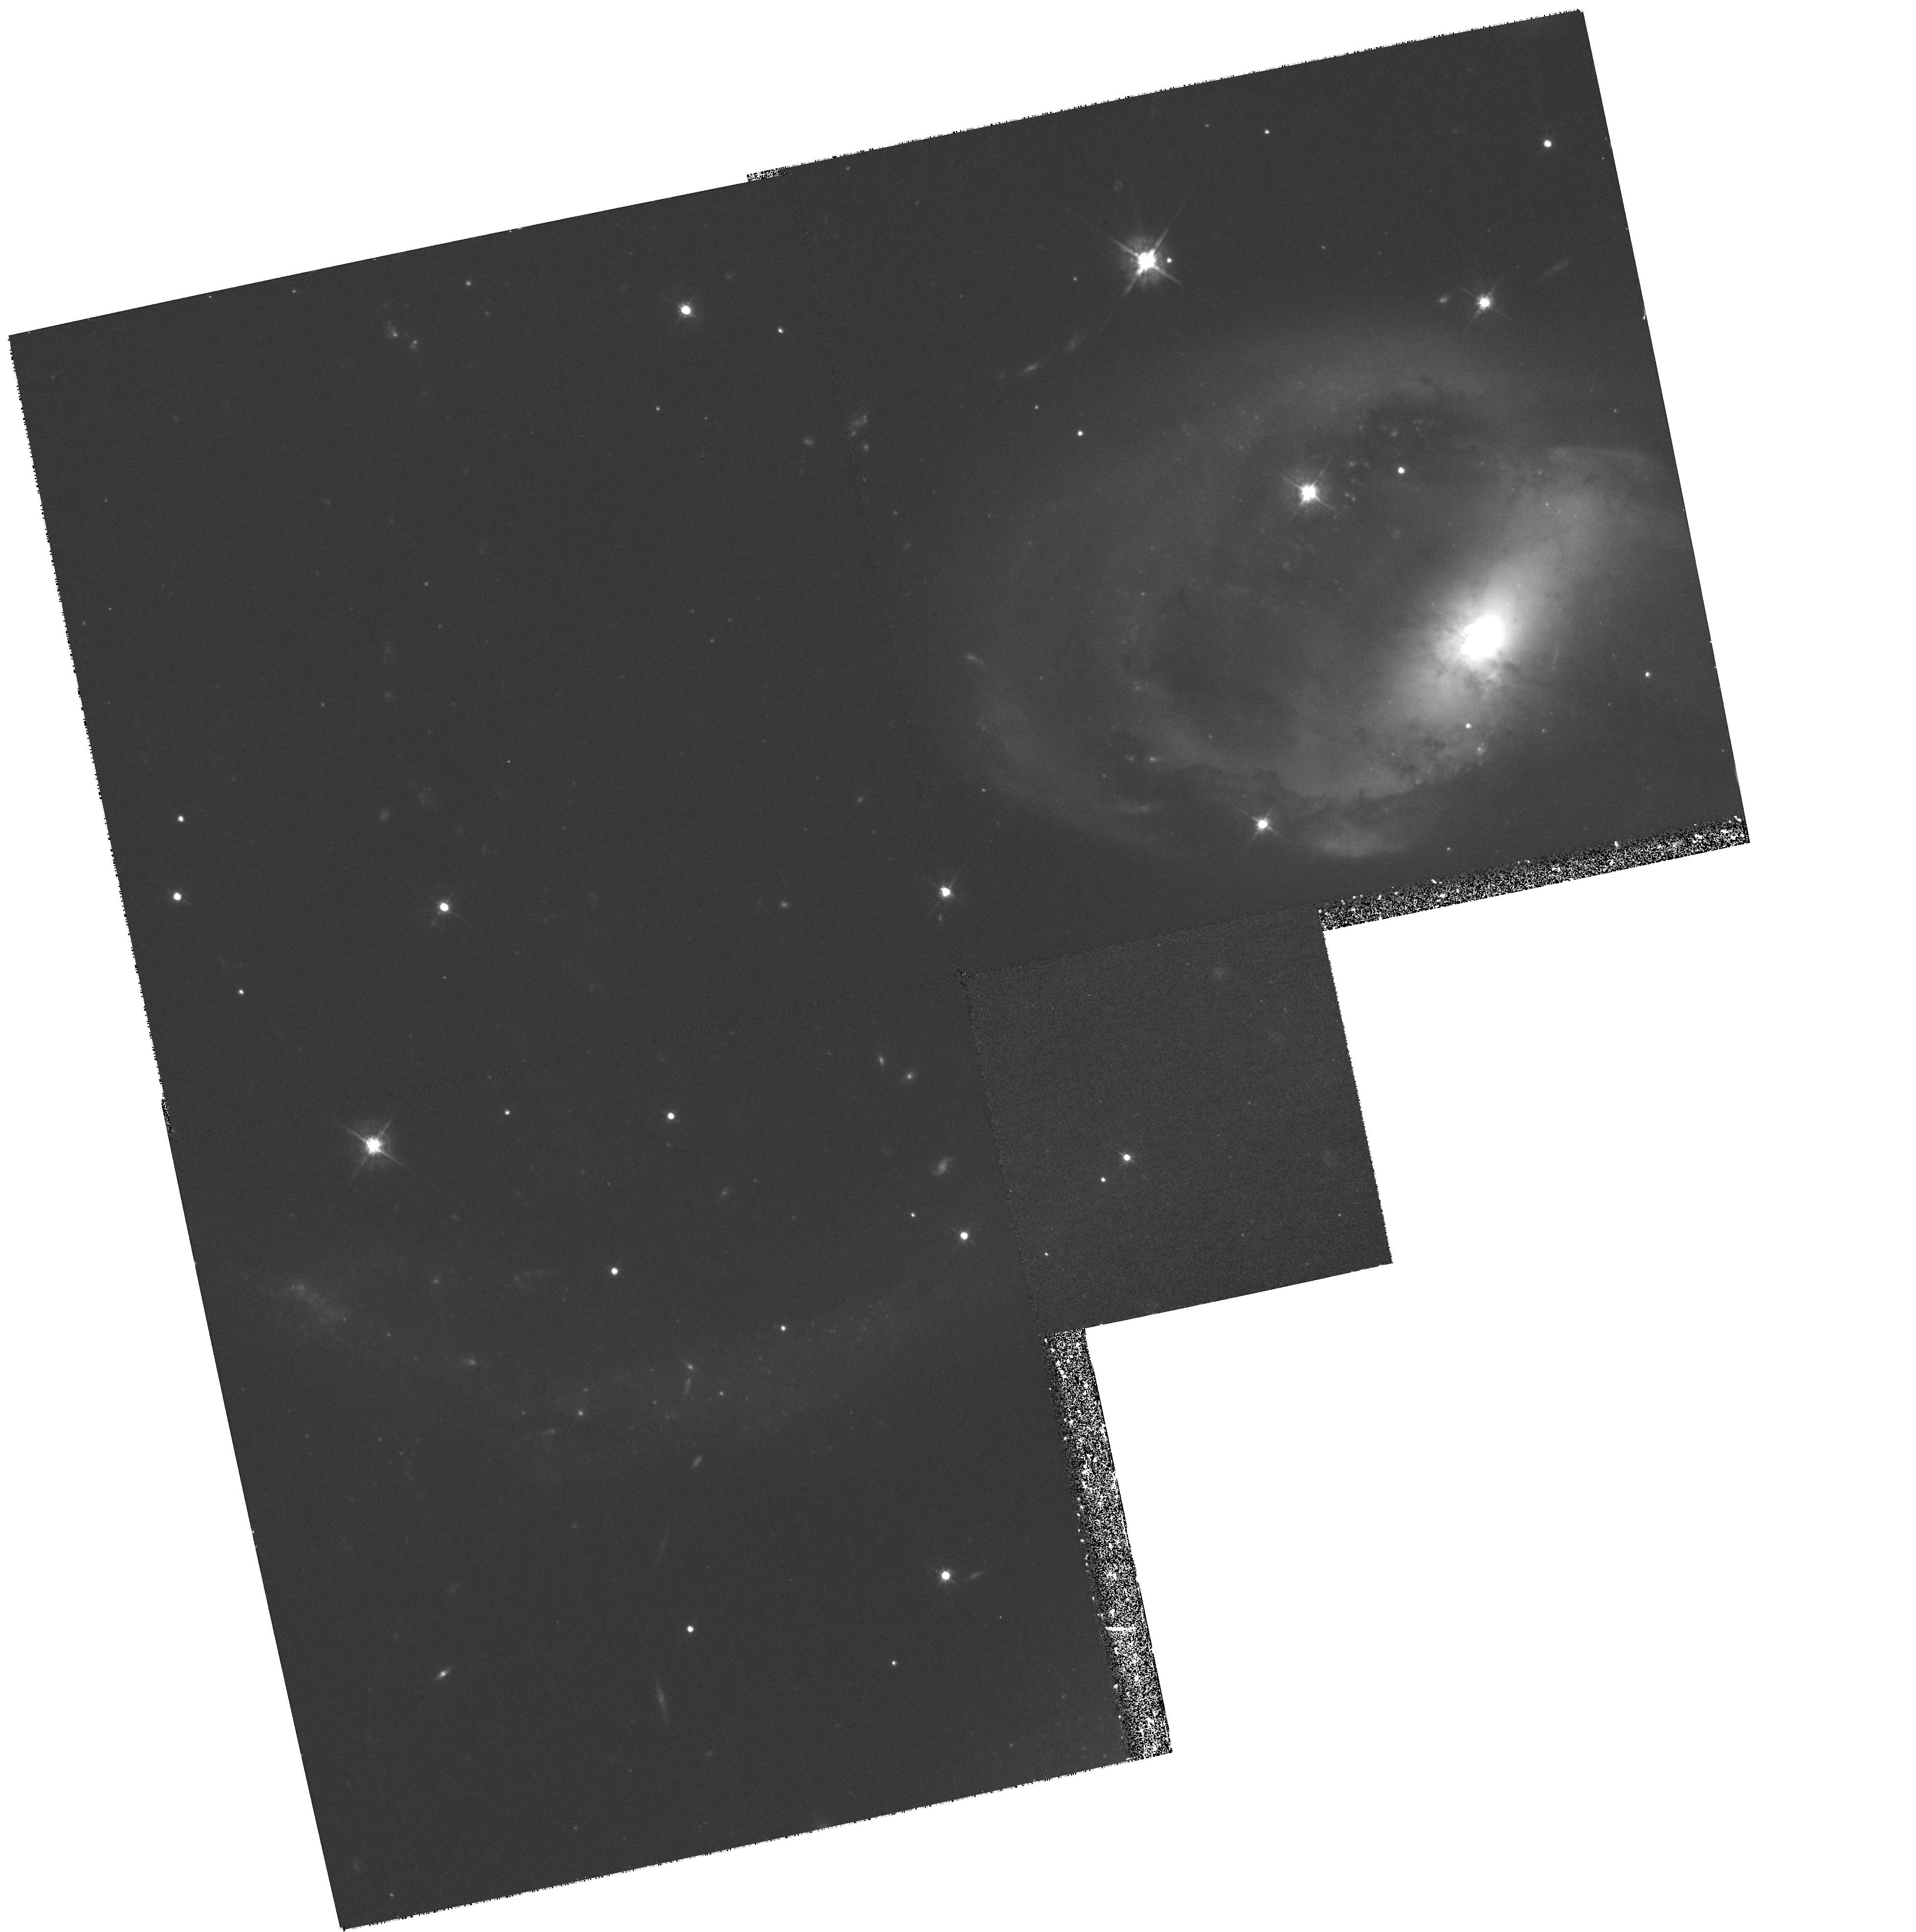
Target: NGC7319
Instrument: WFPC2/PC
Filter: F569W
Exposure: 53 min
Observation ID: hst_6596_01_wfpc2_pc_f569w_u57l01

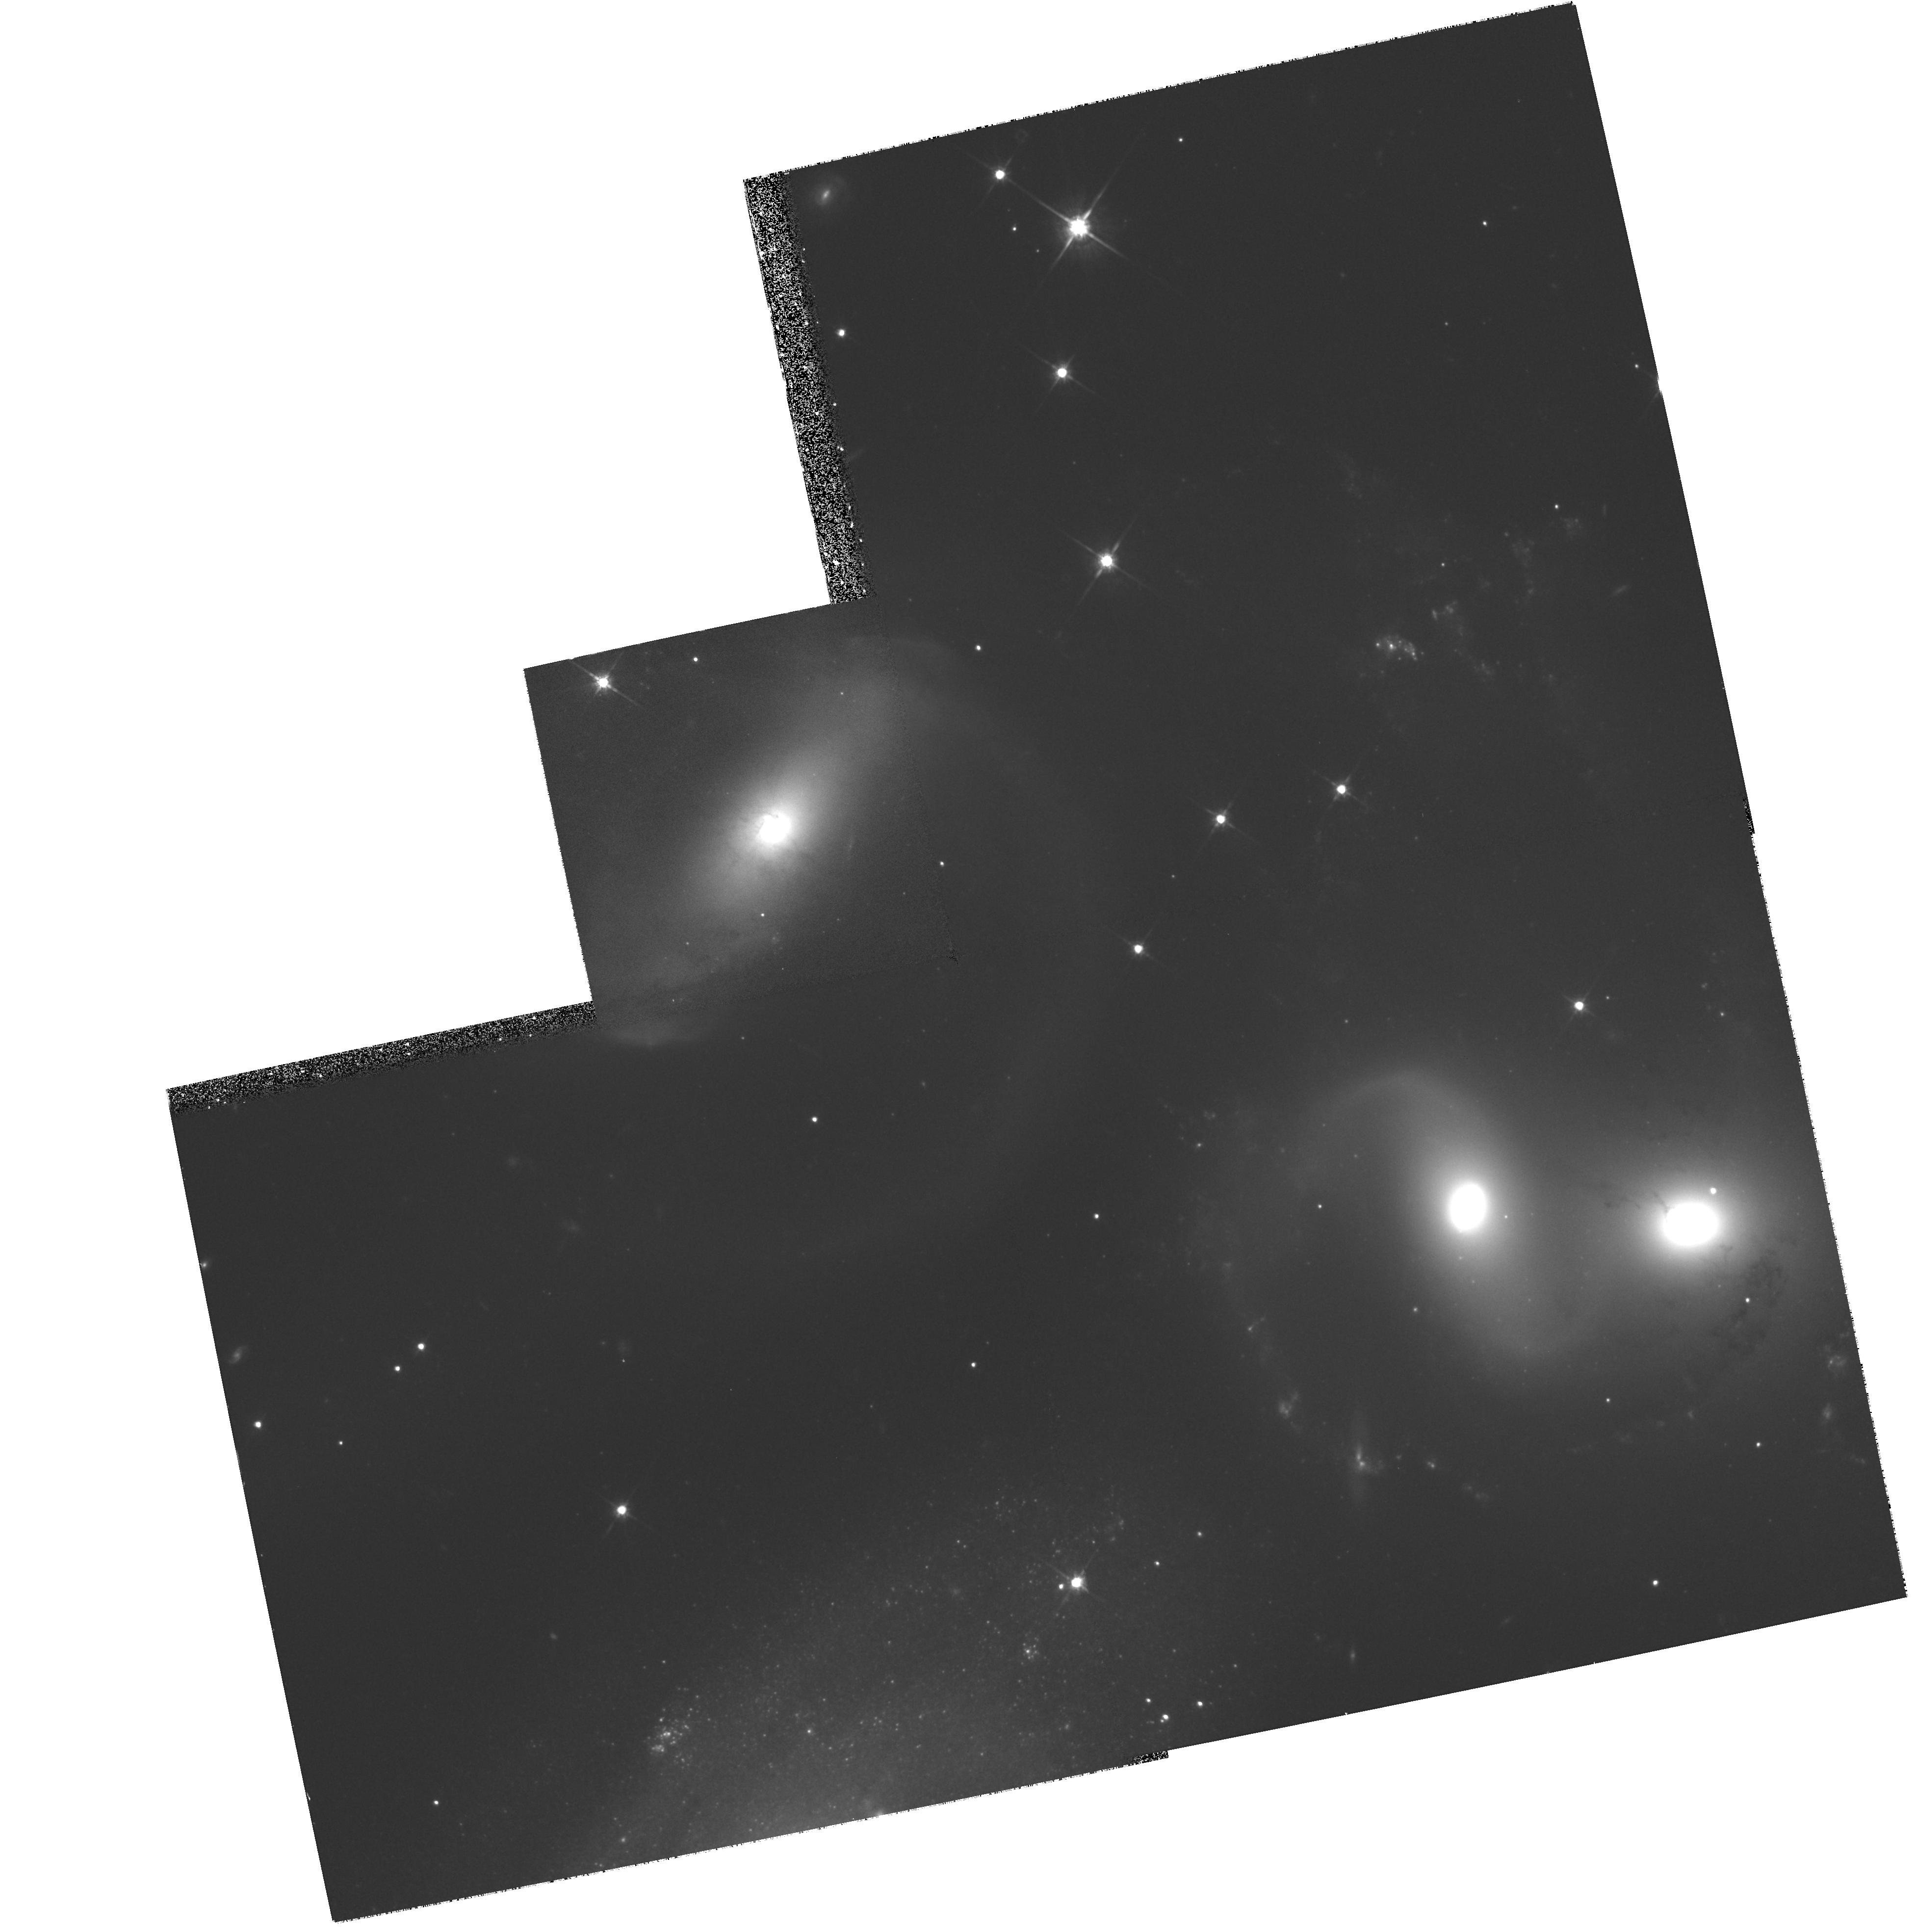
Target: NGC7318
Instrument: WFPC2/PC
Filter: F814W
Exposure: 33 min
Observation ID: hst_6596_02_wfpc2_pc_f814w_u57l02

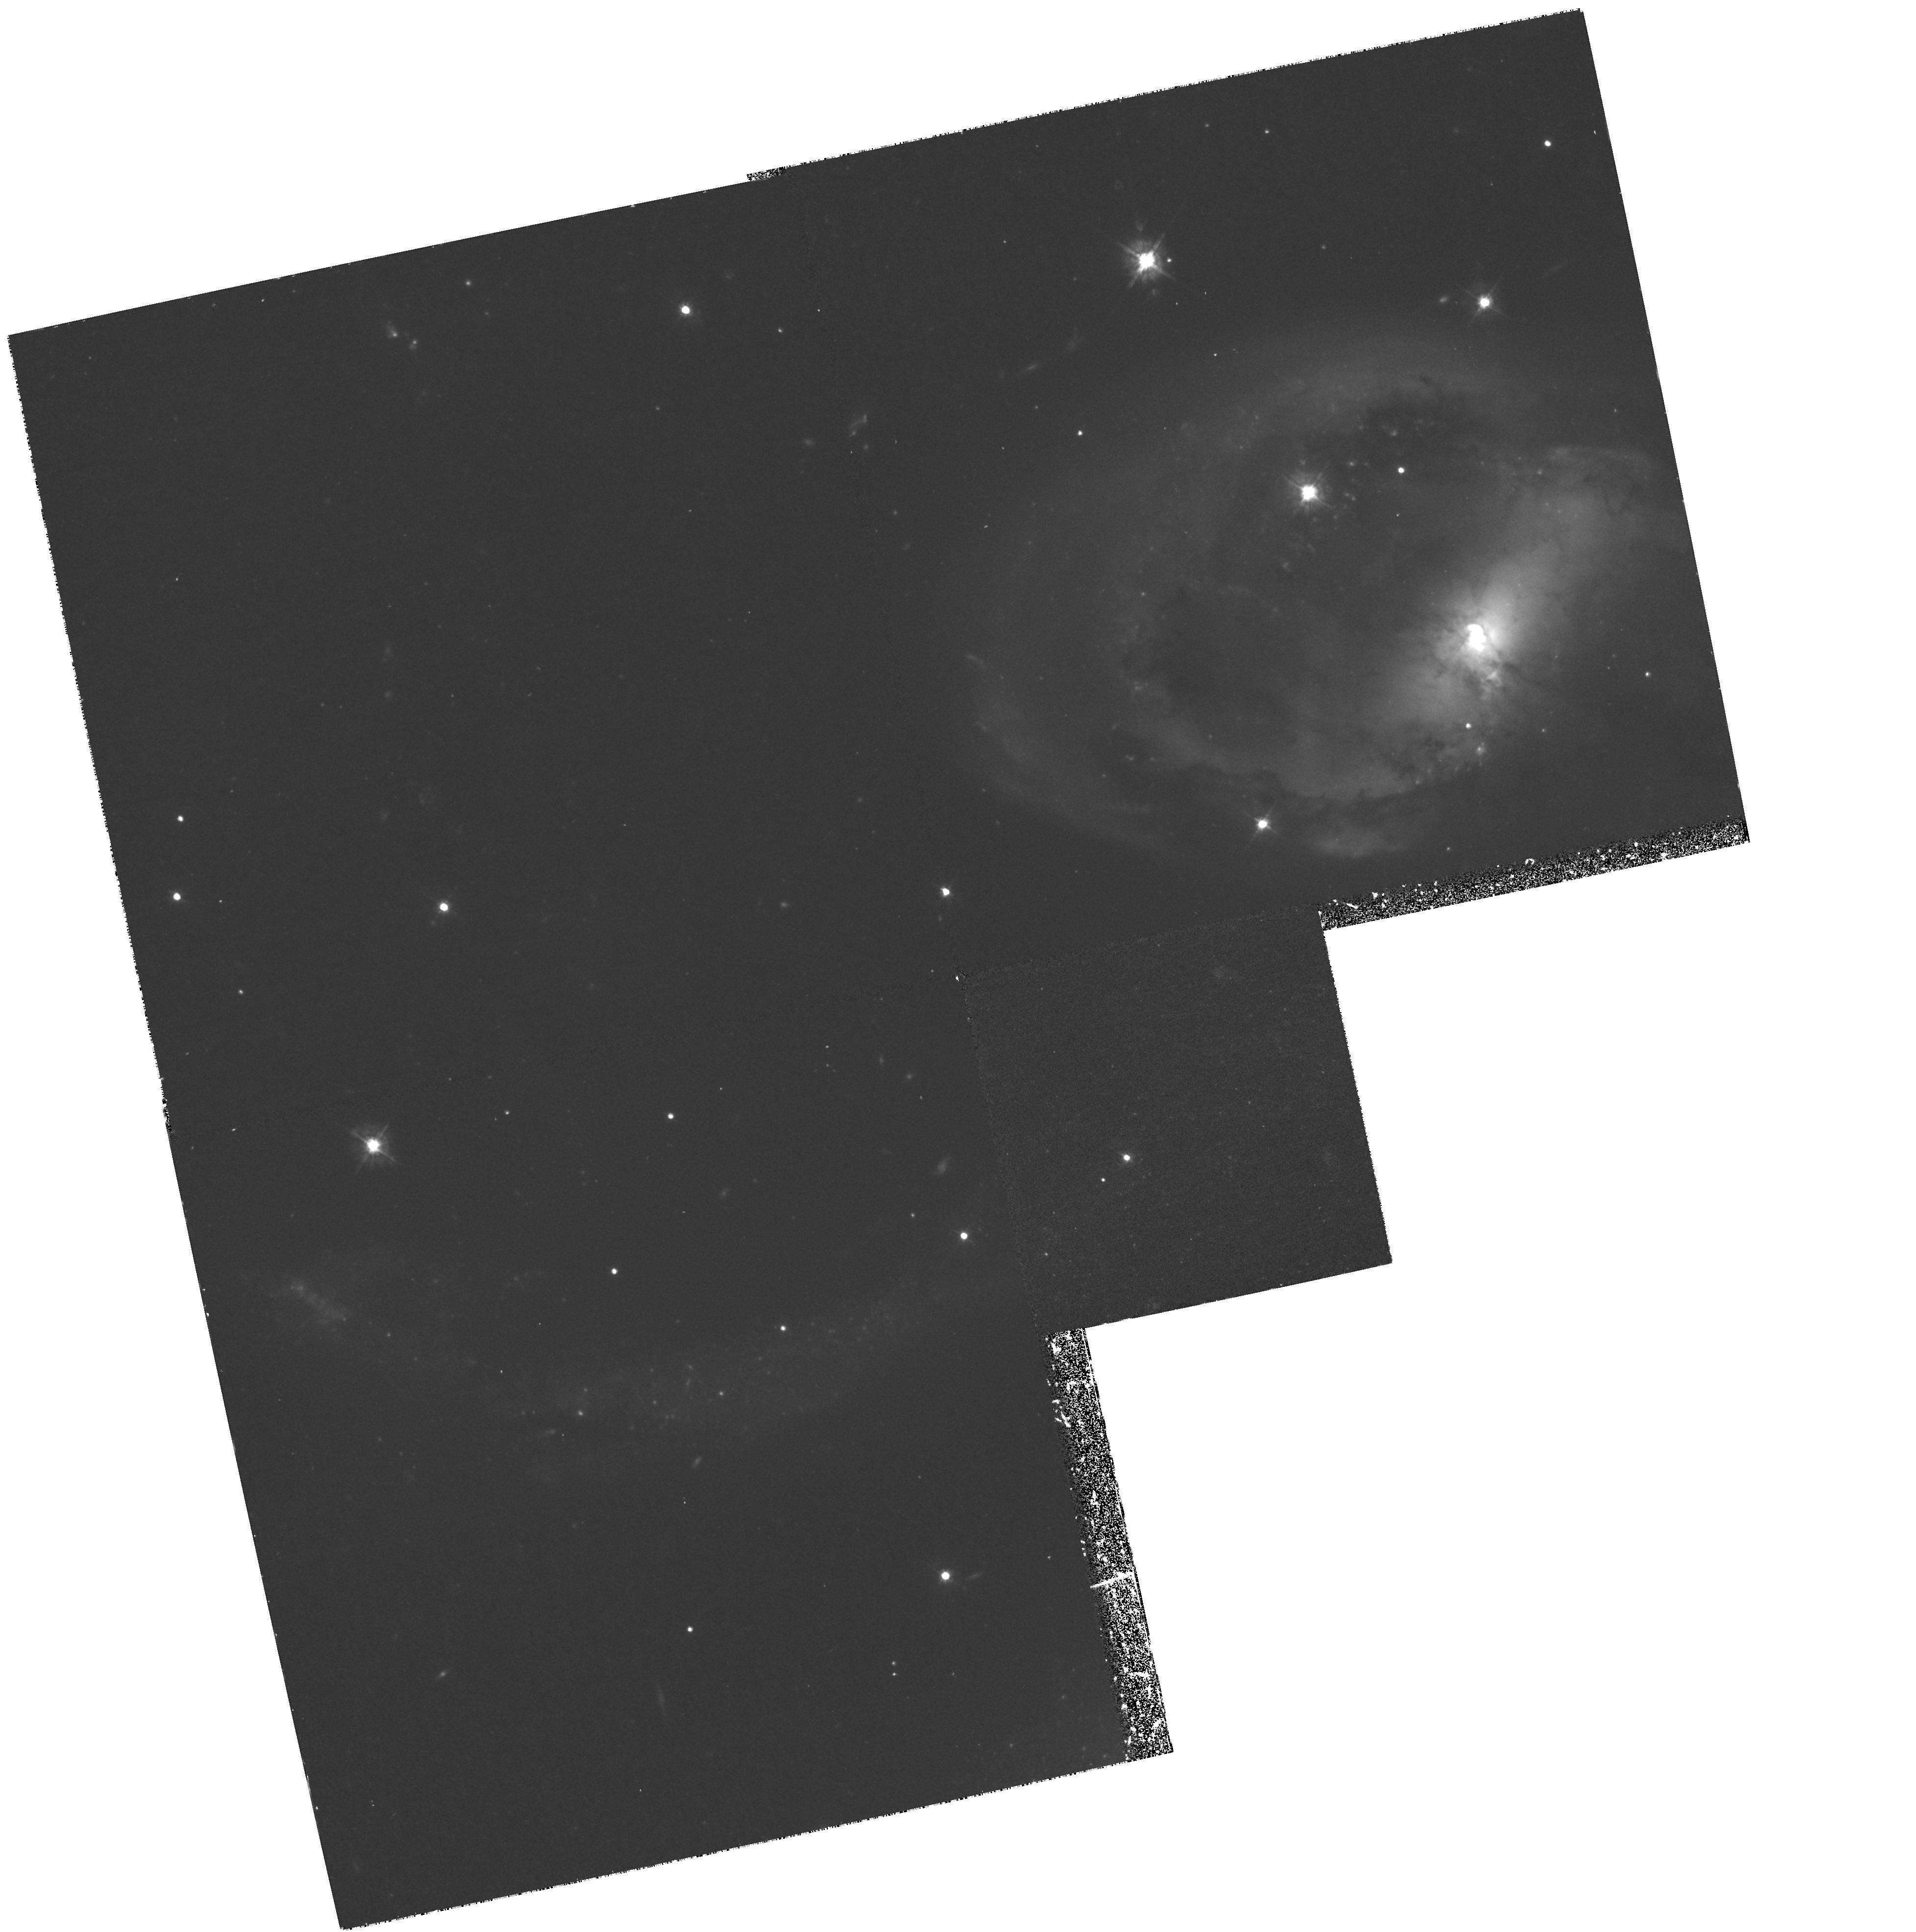
Target: NGC7319
Instrument: WFPC2/PC
Filter: F450W
Exposure: 1.9 h
Observation ID: hst_6596_01_wfpc2_pc_f450w_u57l01

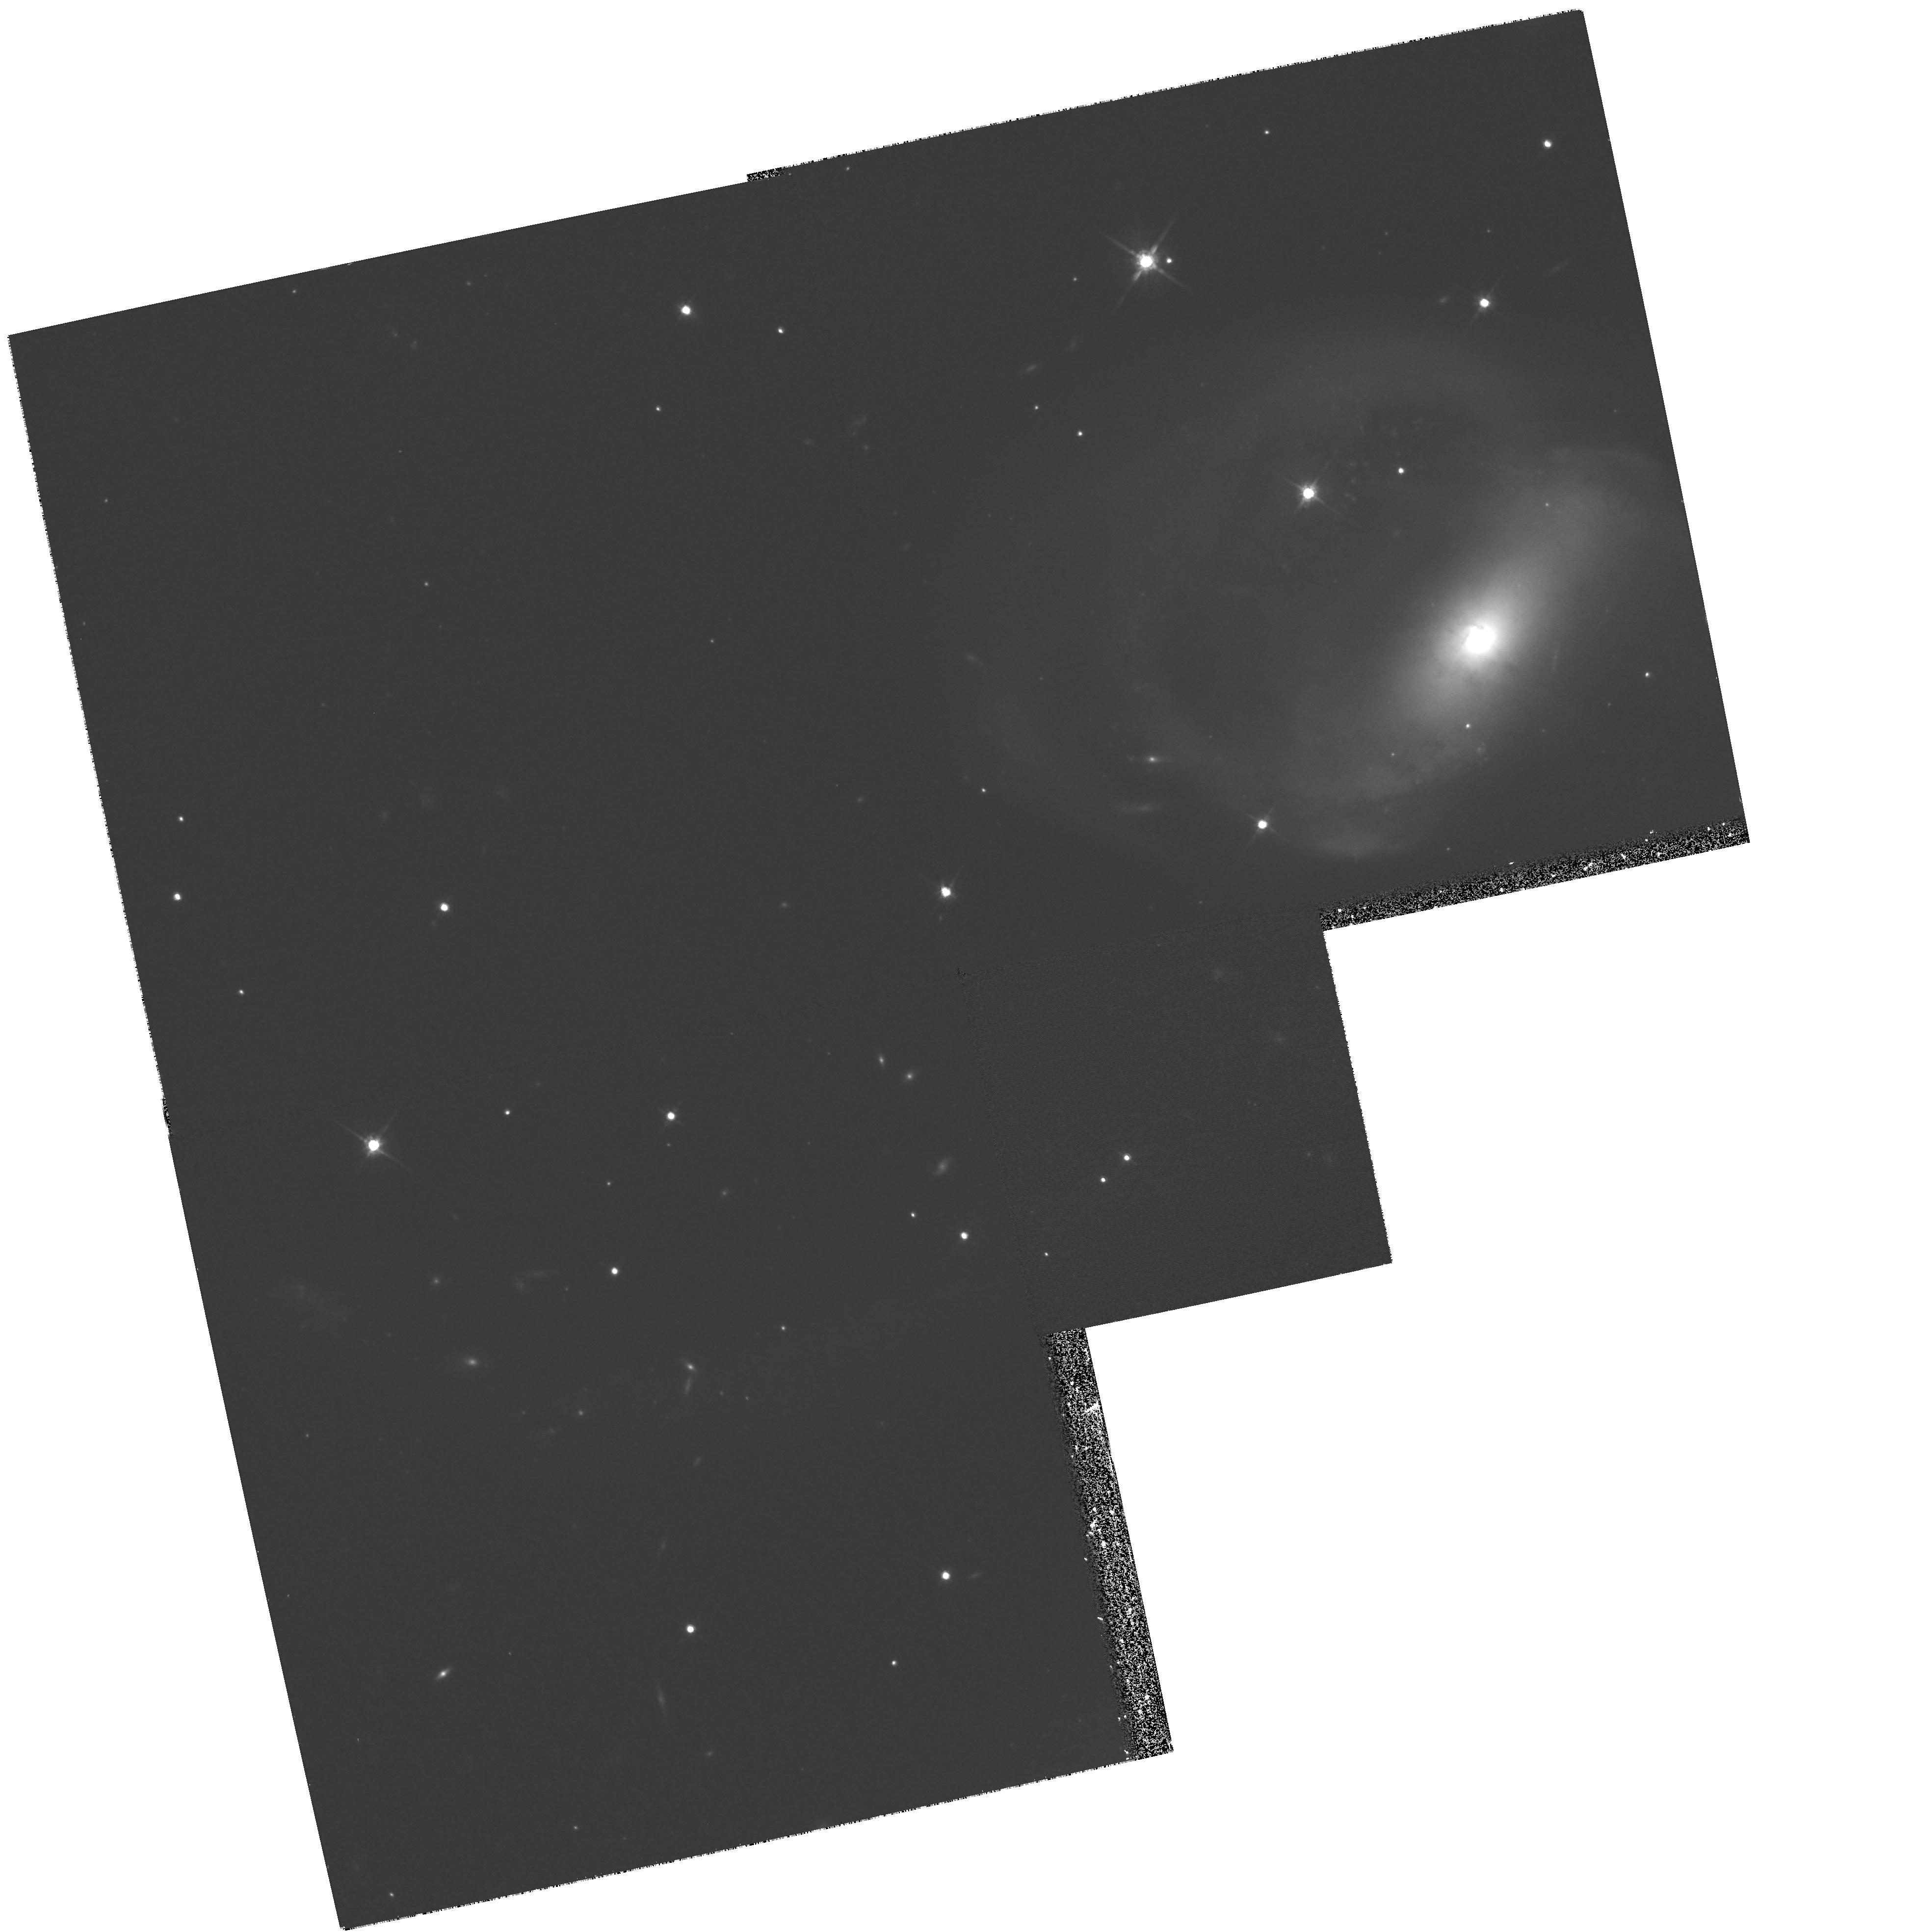
Target: NGC7319
Instrument: WFPC2/PC
Filter: F814W
Exposure: 33 min
Observation ID: hst_6596_01_wfpc2_pc_f814w_u57l01

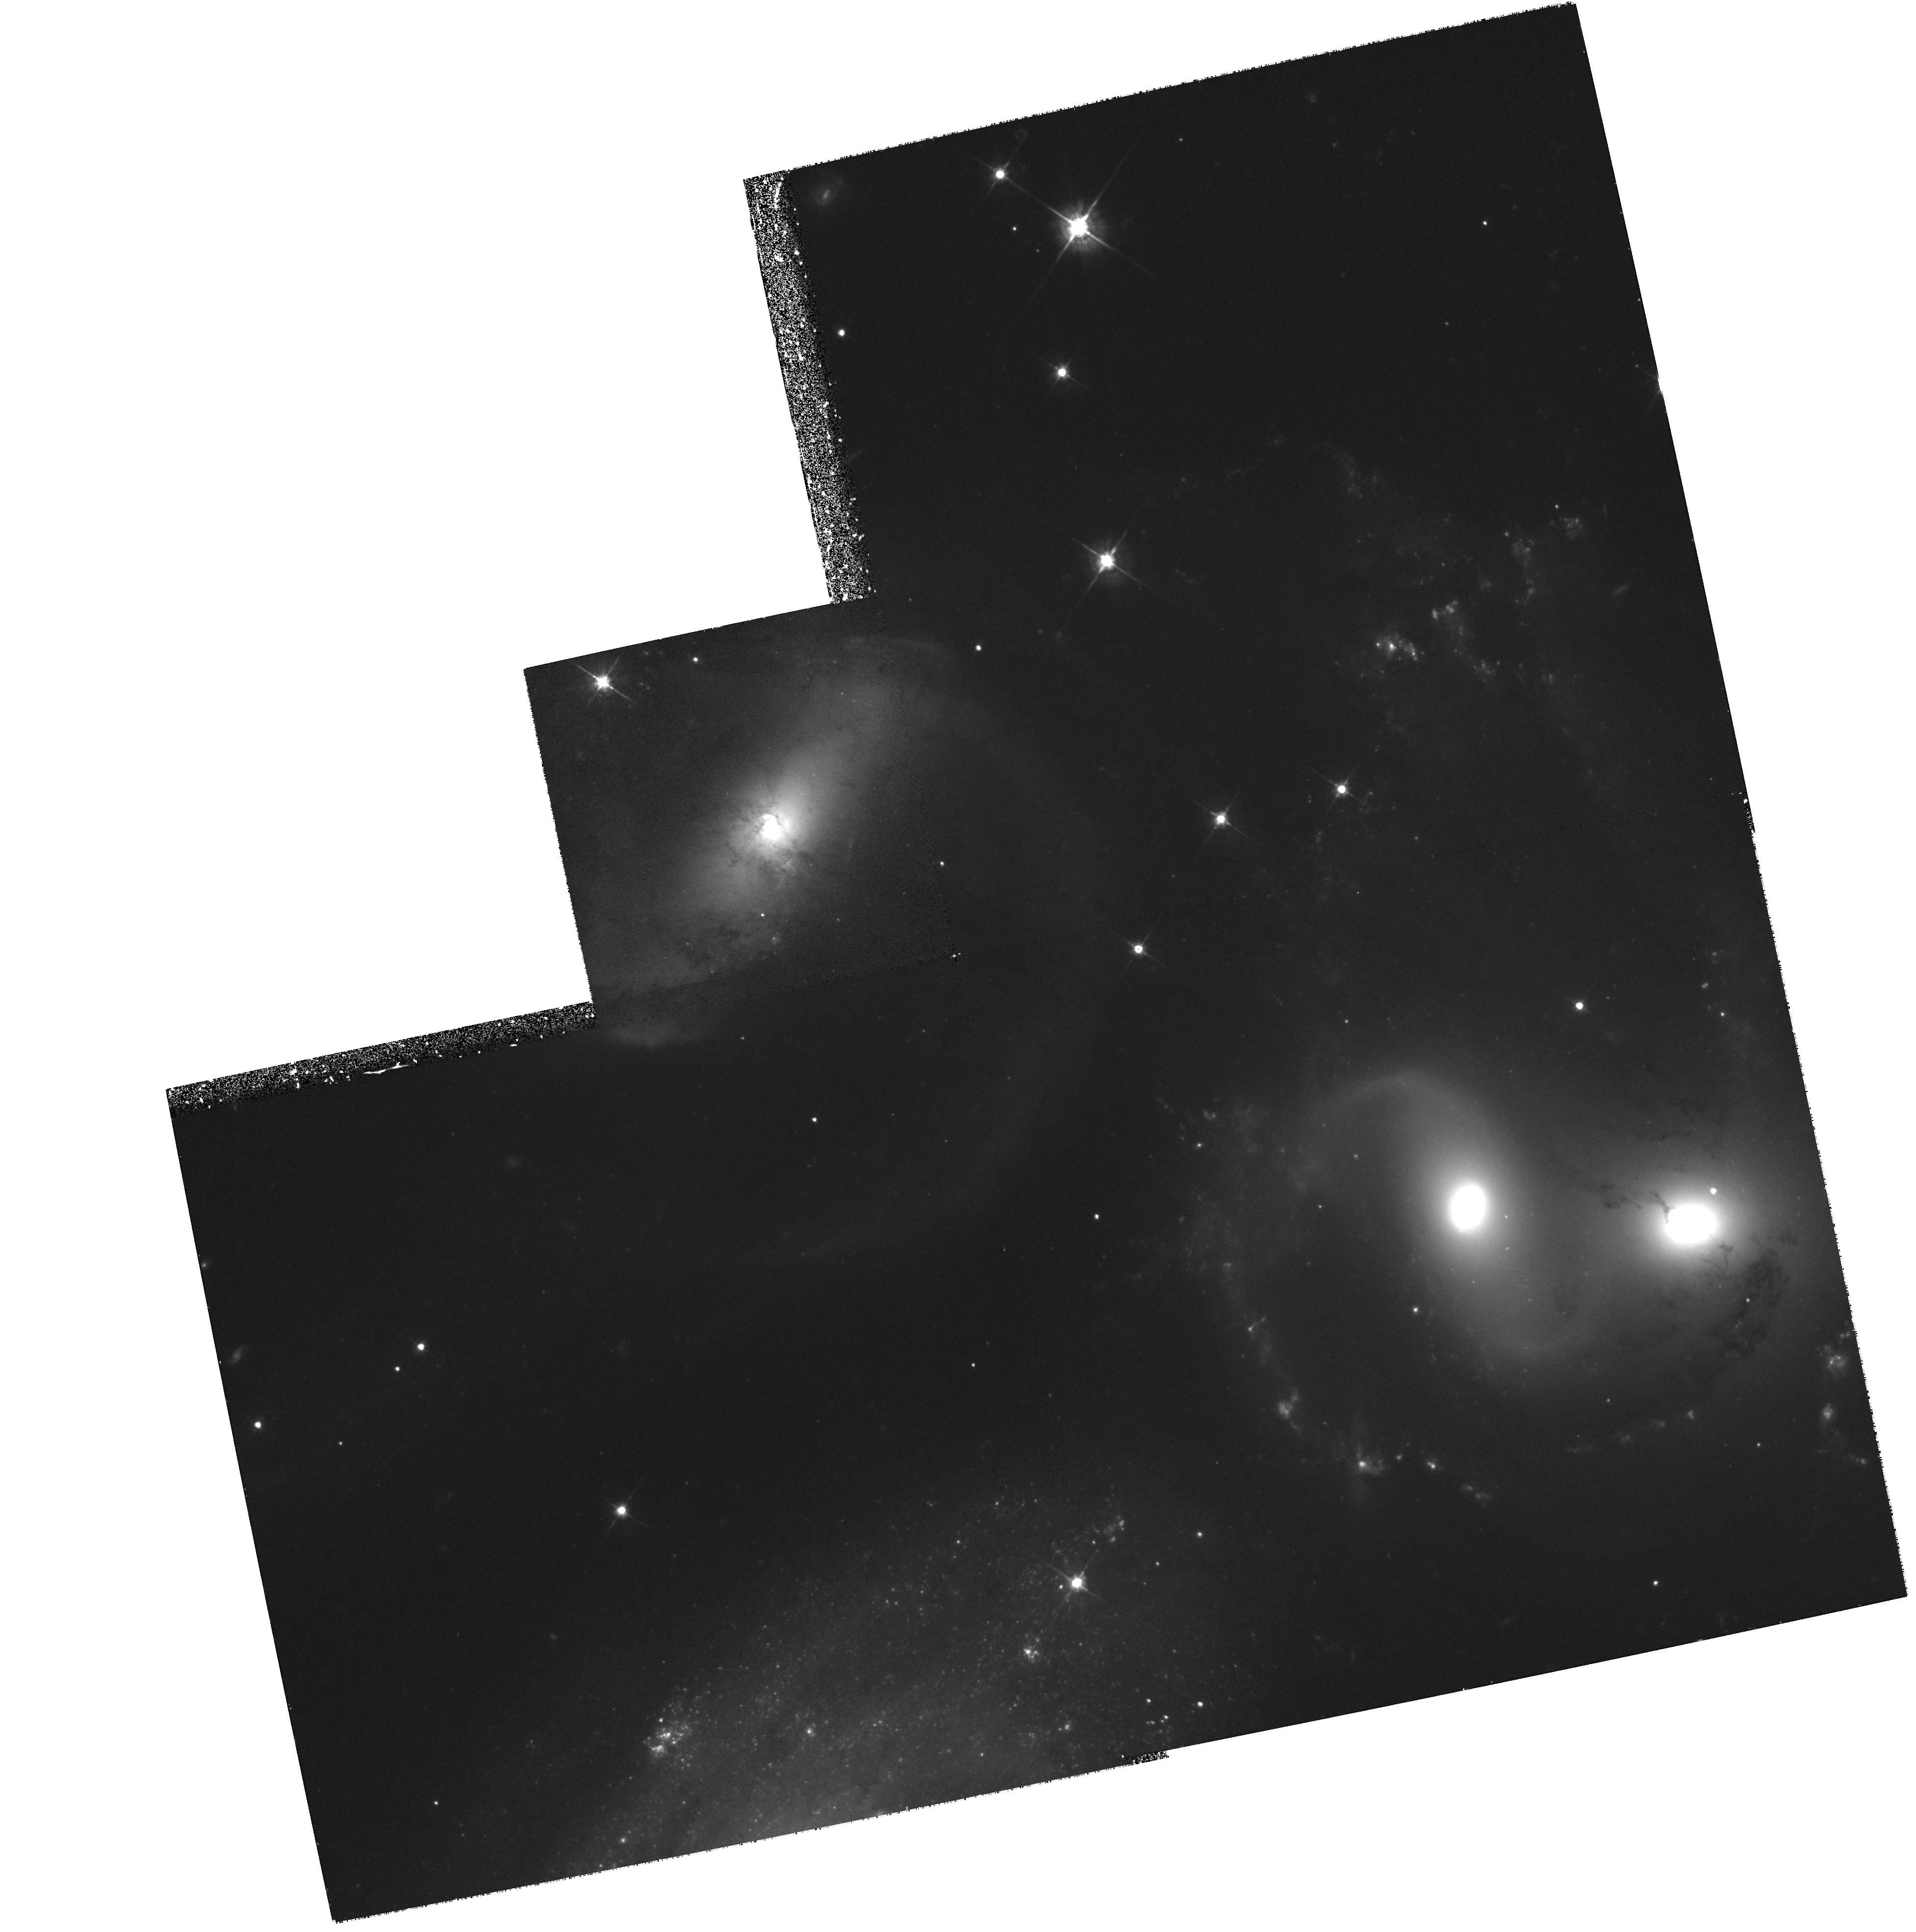
Target: NGC7318
Instrument: WFPC2/PC
Filter: F569W
Exposure: 53 min
Observation ID: hst_6596_02_wfpc2_pc_f569w_u57l02

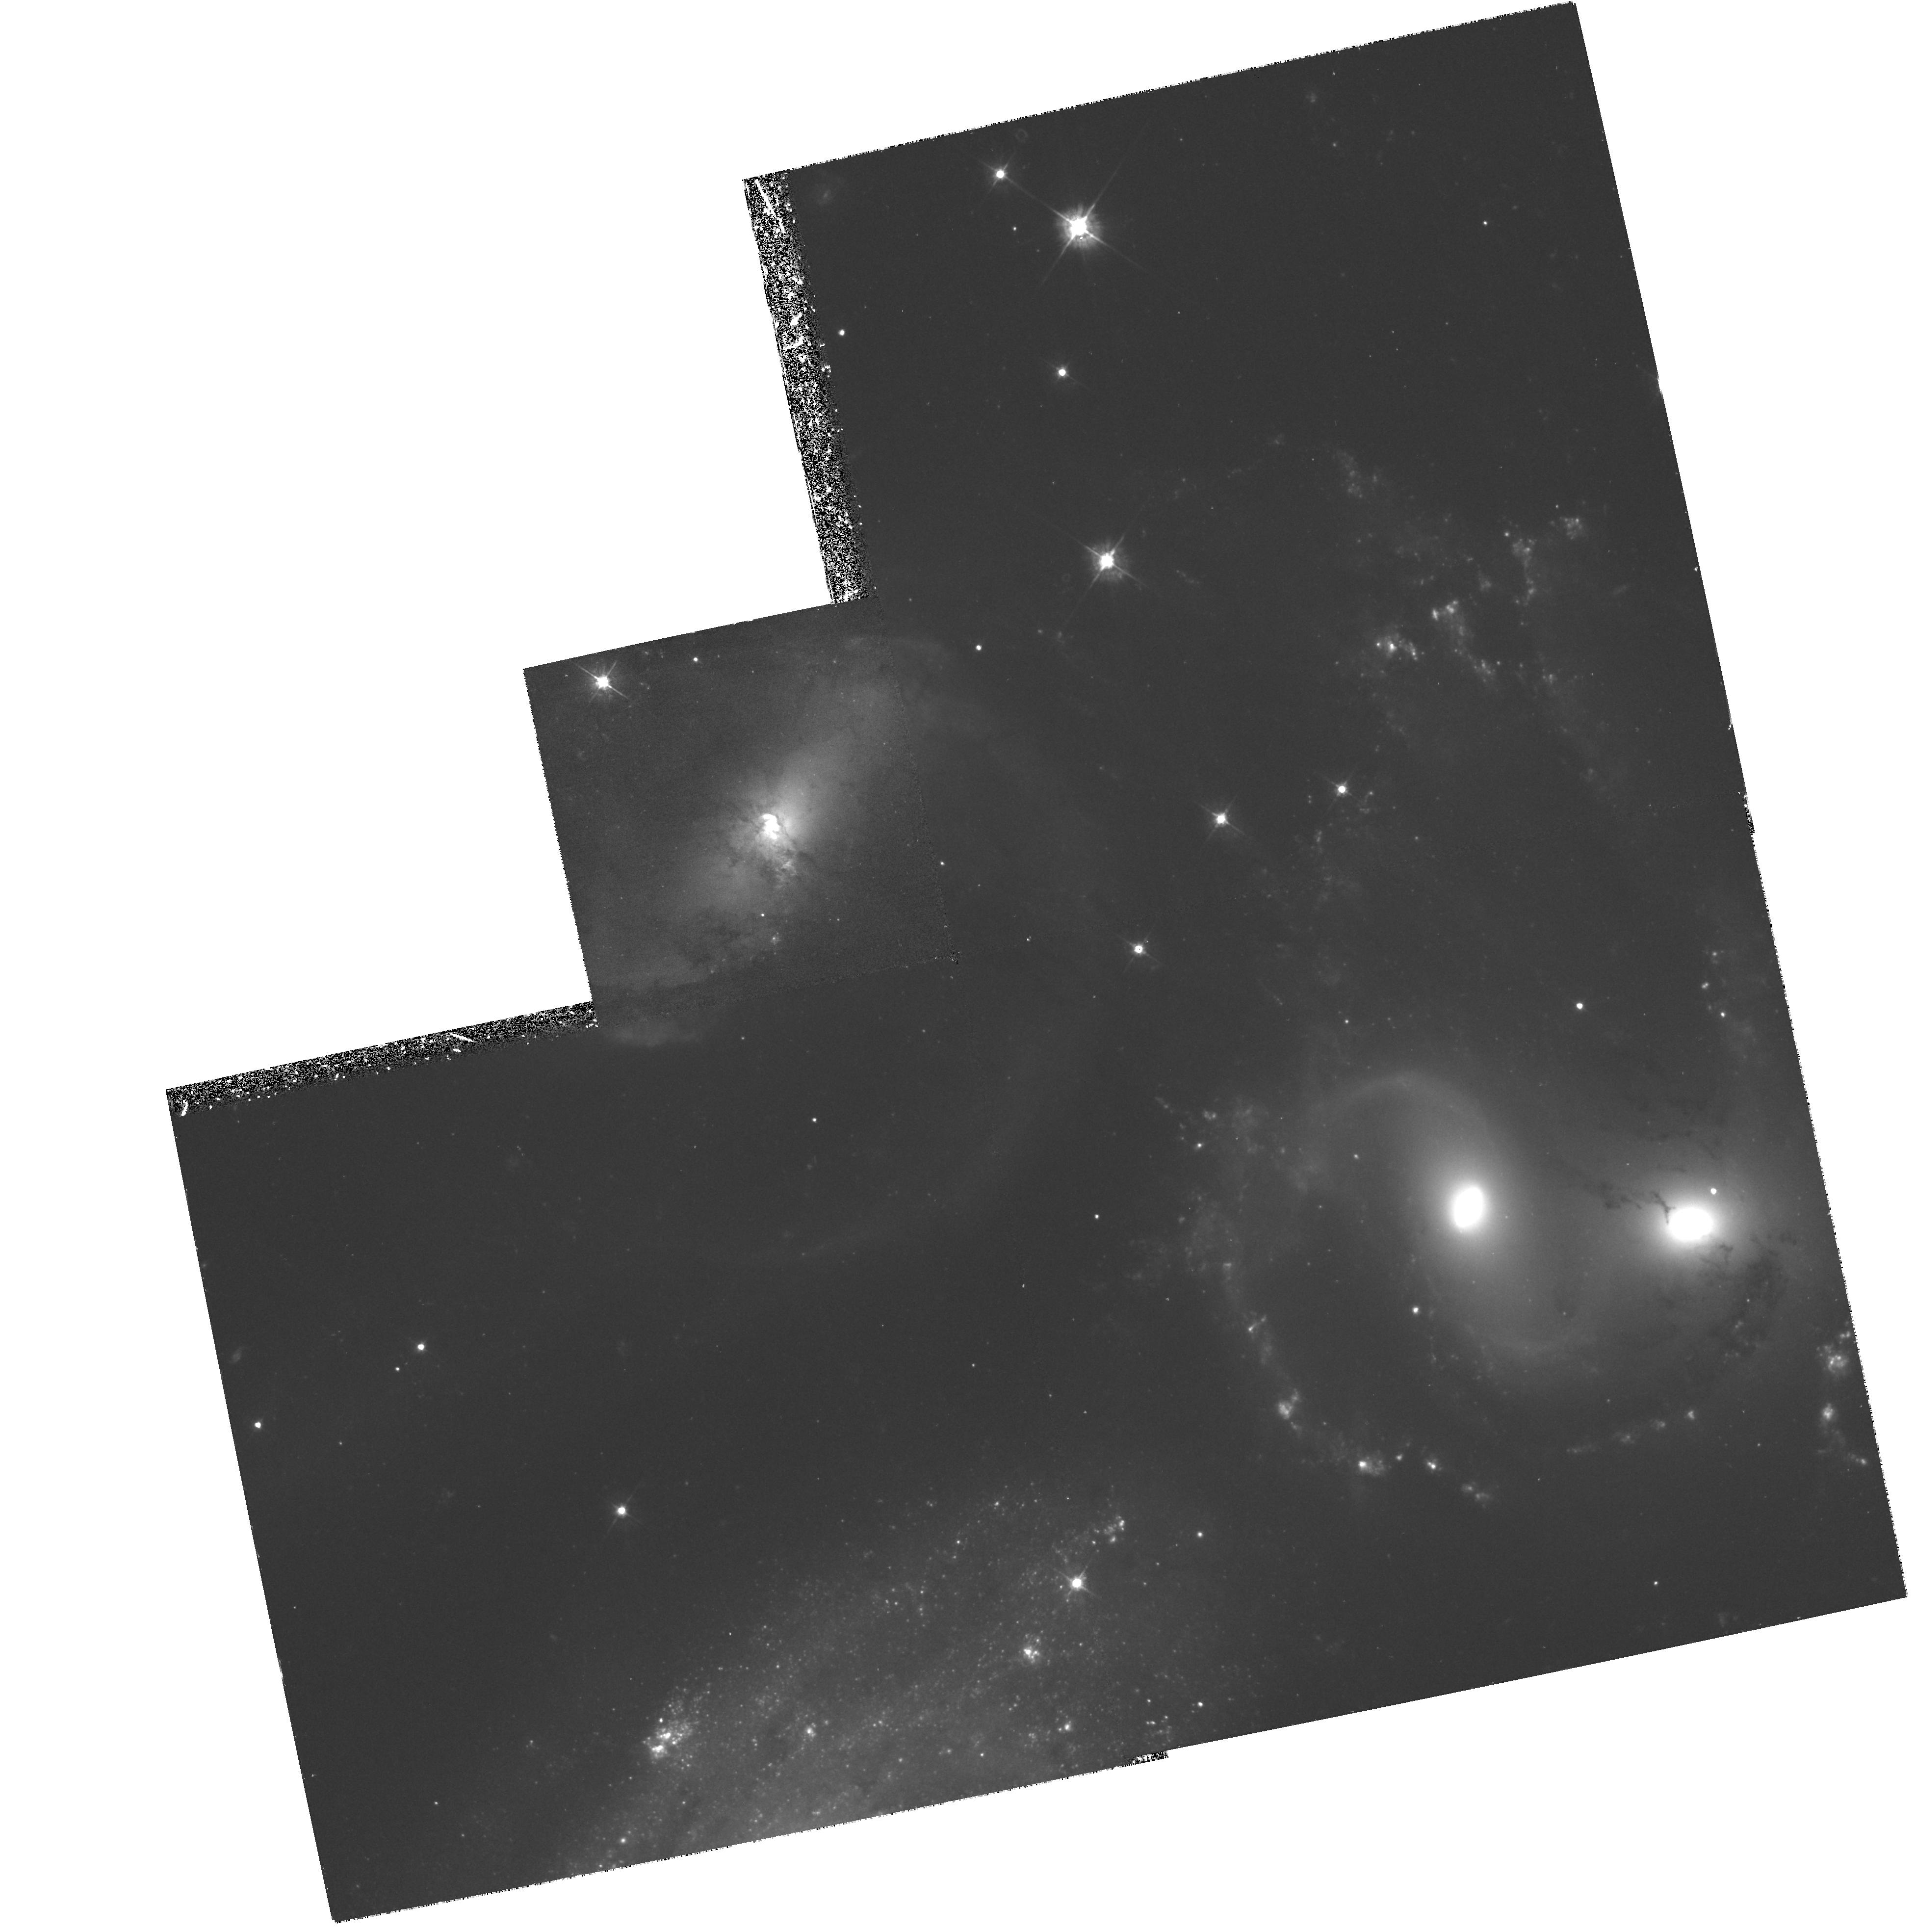
Target: NGC7318
Instrument: WFPC2/PC
Filter: F450W
Exposure: 1.9 h
Observation ID: hst_6596_02_wfpc2_pc_f450w_u57l02

Formation of Stellar Systems in Mergers in a Compact Group of Galaxies (PI: Charlton, Jane C.)

We propose to study a mechanism of galaxy formation at the present epoch by obtaining WFPC2 images in three filters (F450W, F569W, and F814W) of two fields within the compact group of galaxies, HCG92 (Hickson Compact Group 92, also known as Stephan's quintet). These fields encompass three interacting galaxies and their associated tidal features. Two different types of stellar systems may form as a consequence of mergers: globular clusters around the centers of merger products, and dwarf galaxies in the associated tidal debris. In R-band images, obtained at the Palomar 1.5m, we have identified 27 candidate dwarf galaxies in the tidal features in HCG92. HST WFPC2 images are needed to determine the nature of these objects by measuring surface brightness profiles and by resolving substructure and detailed morphology in different colors. In the two fields, the Planetary Camera will be positioned on a galaxy nucleus and on a portion of the tidal debris. The proposed exposures will allow resolution of forming globular clusters with the same properties as those observed with HST in several other merger remnants. This detailed study will enable an evaluation of how environmental conditions influence the nature of the stellar systems to be formed and an assessment of the contribution of tidal dwarf formation to the overall population of dwarf galaxies.